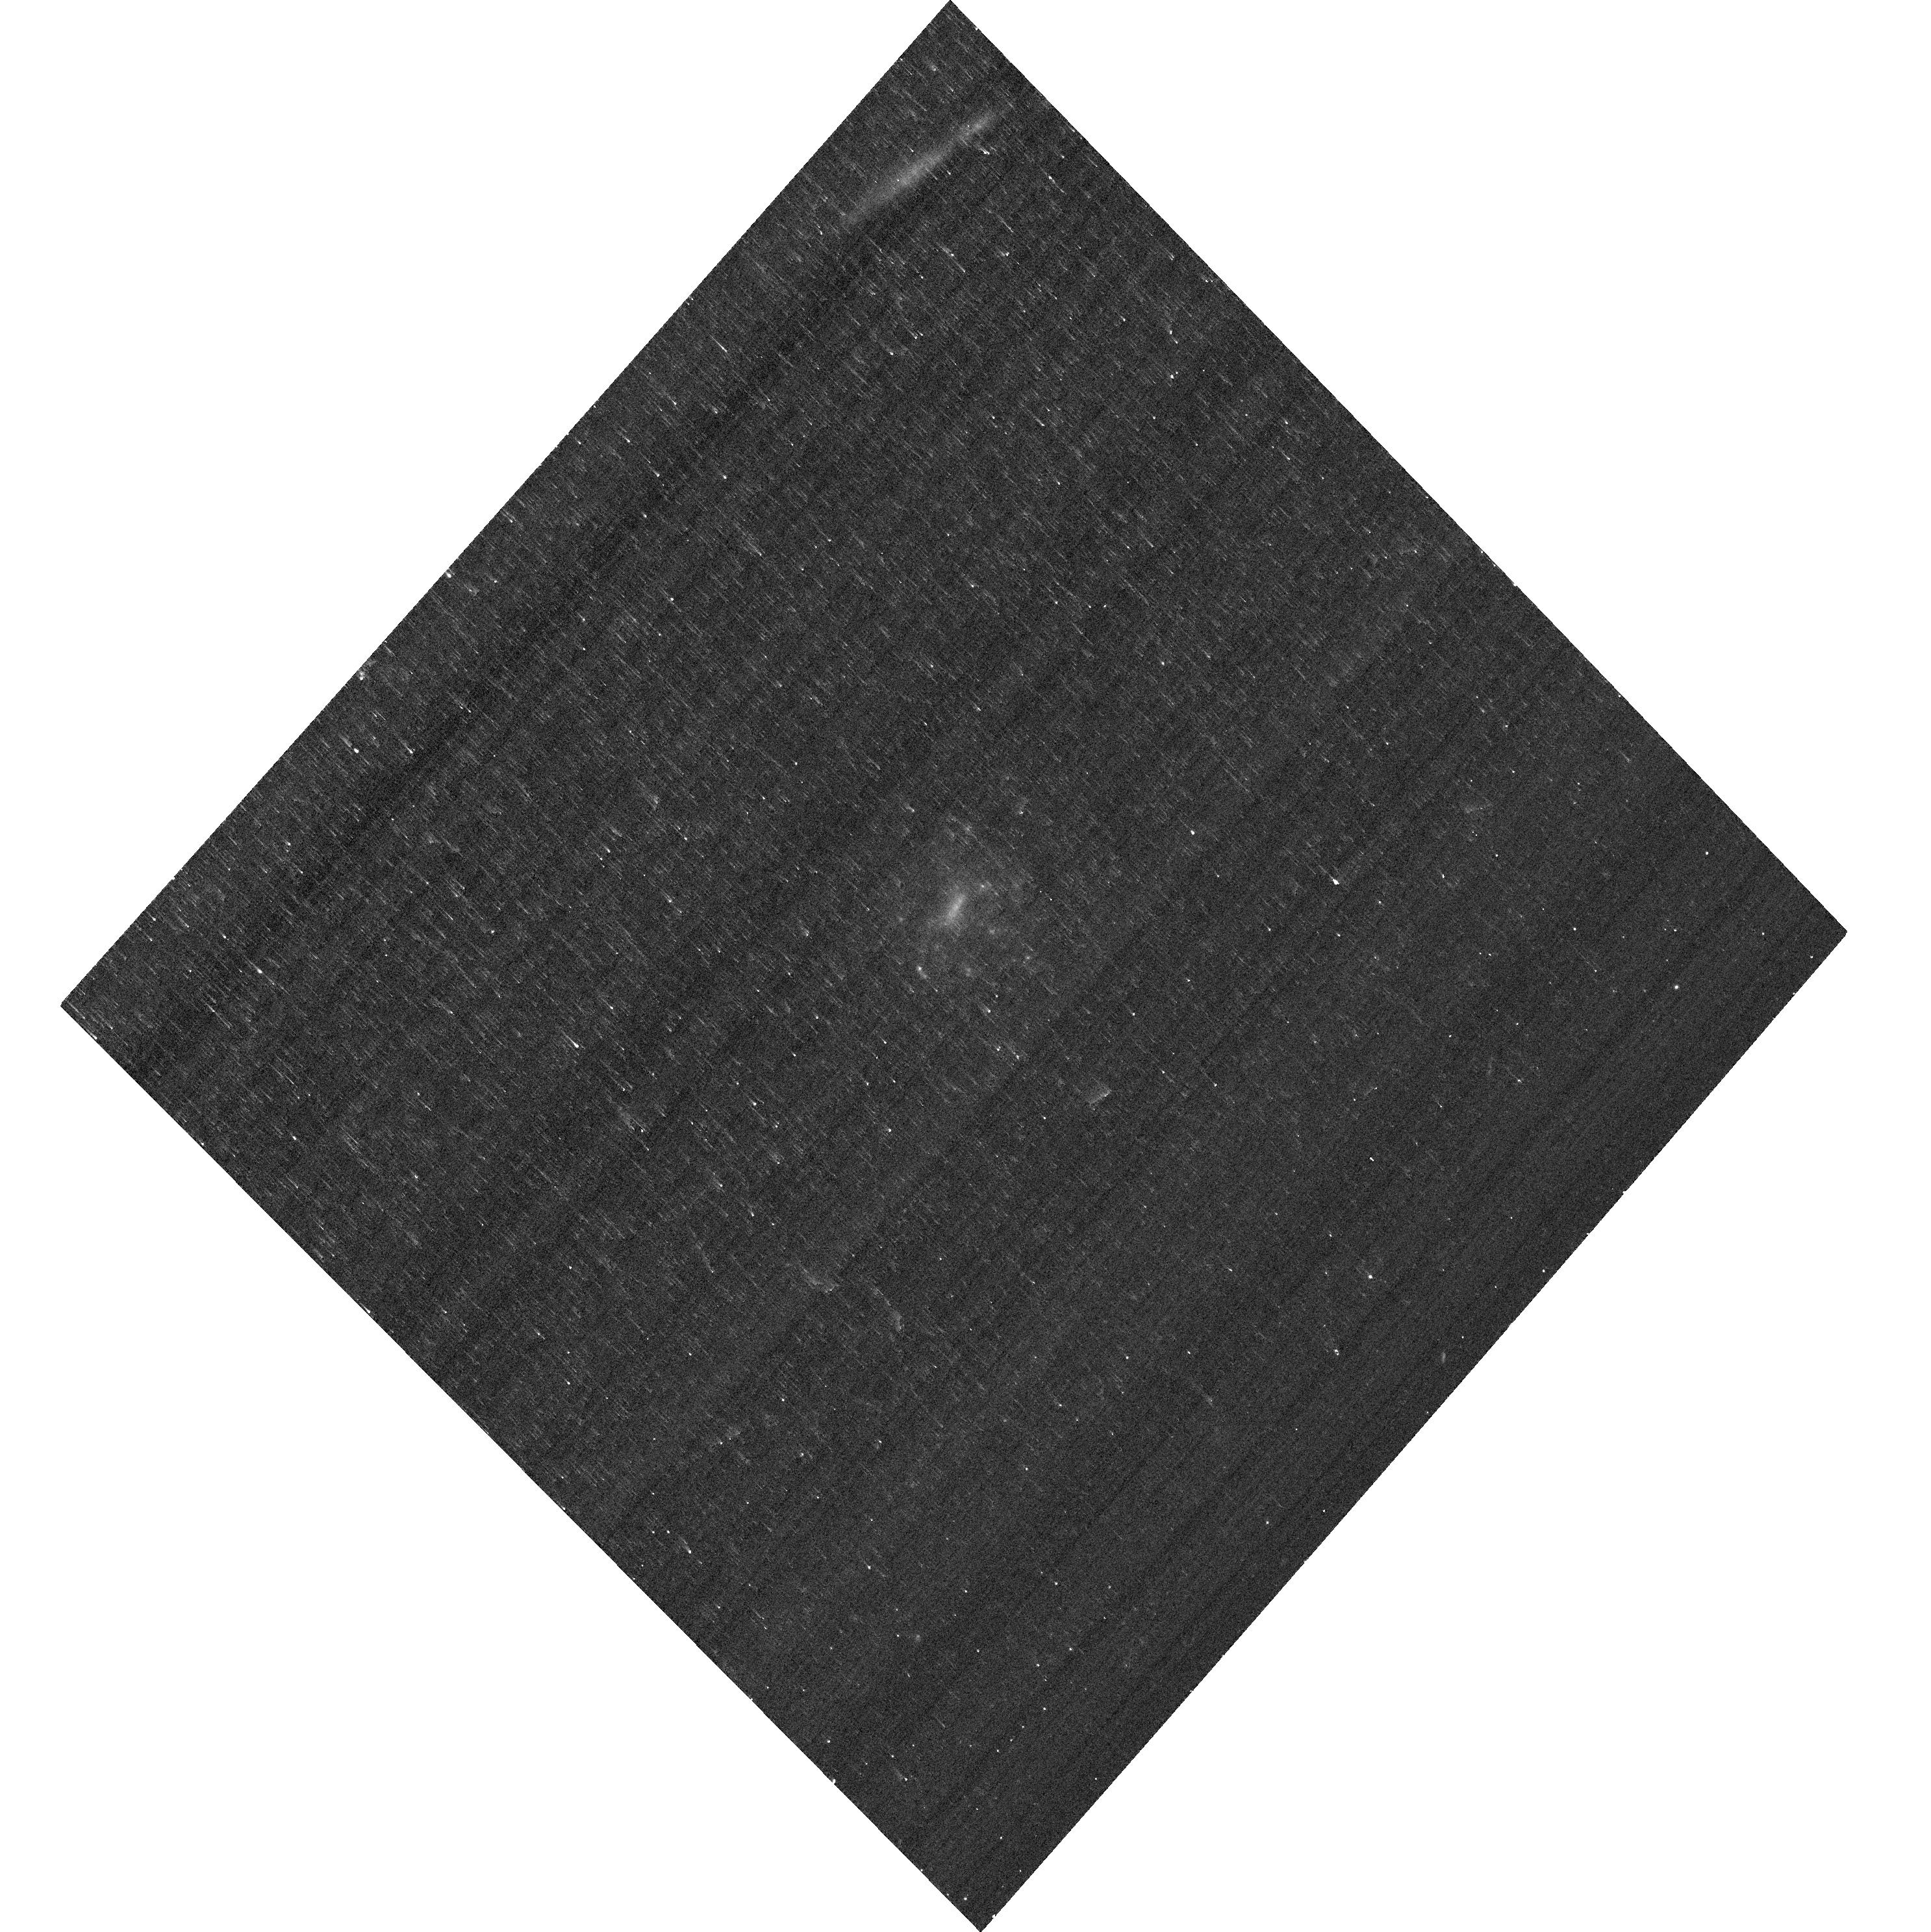
Target: VLNT-012-J001917-000416
Instrument: ACS/WFC
Filter: F435W
Exposure: 6 min
Observation ID: hst_17309_9a_acs_wfc_f435w_jf509a

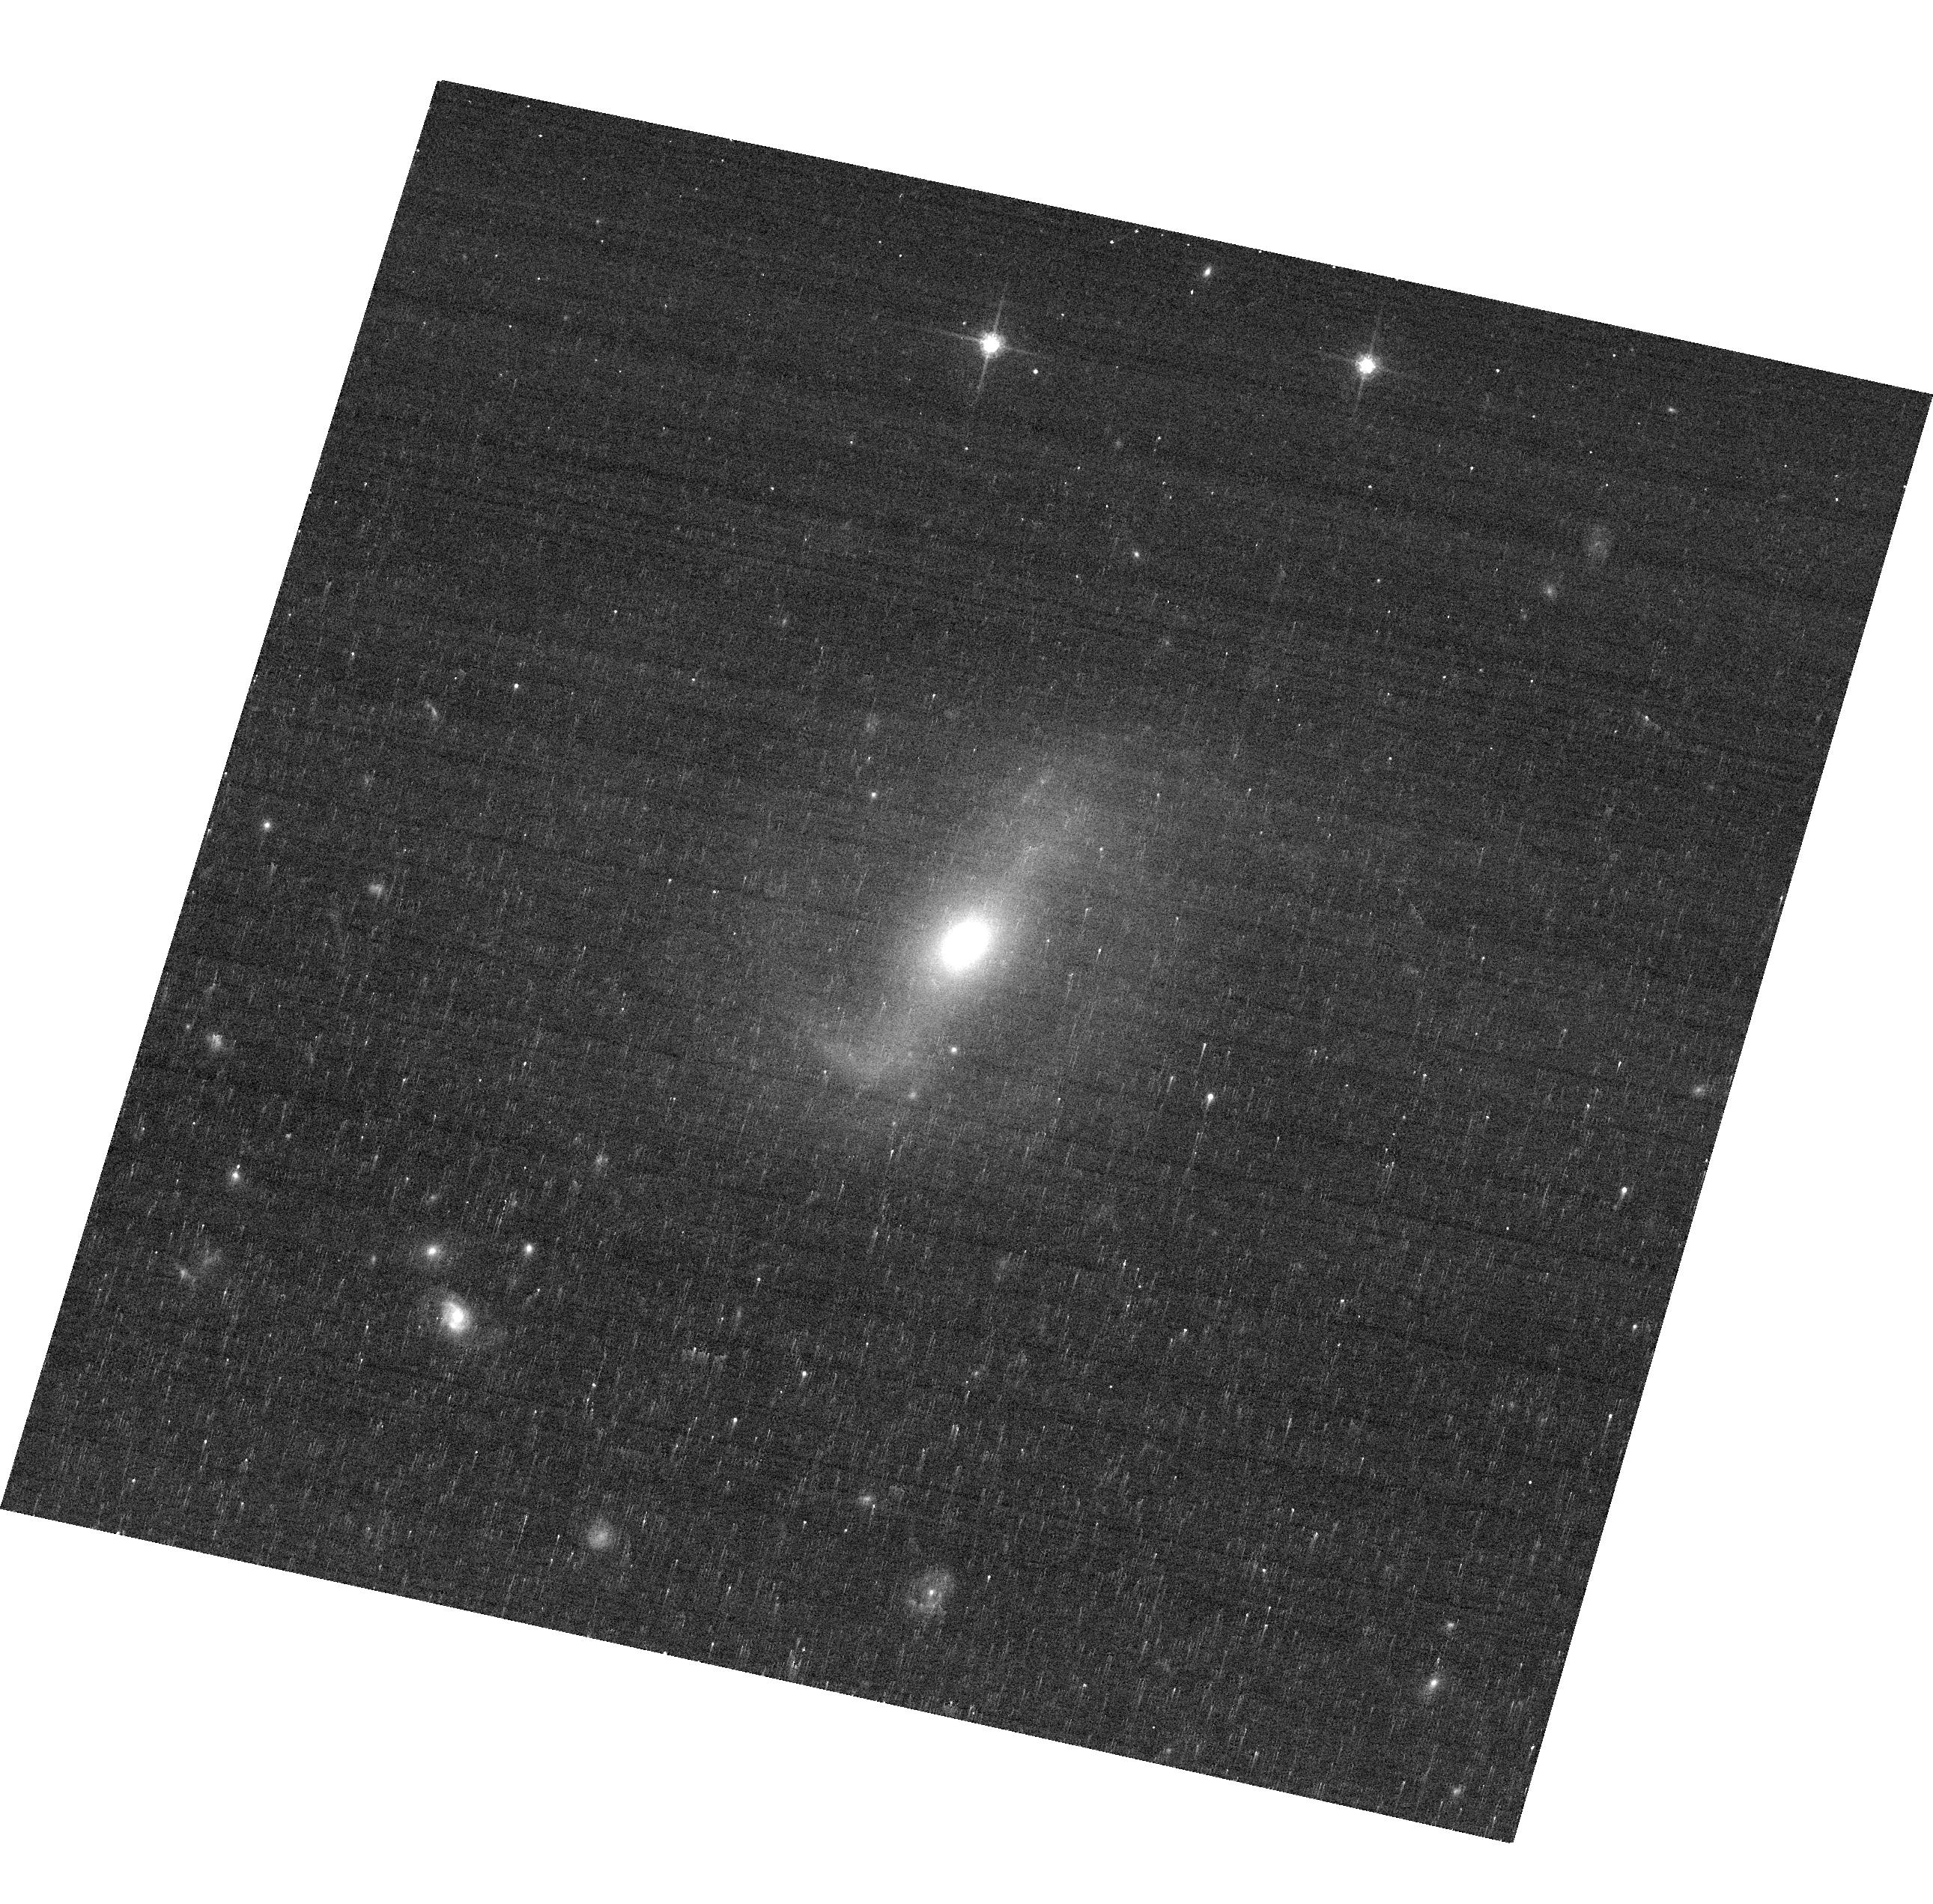
Target: VLNT-030-J162254+413114
Instrument: ACS/WFC
Filter: F775W
Exposure: 6 min
Observation ID: hst_17309_9s_acs_wfc_f775w_jf509s

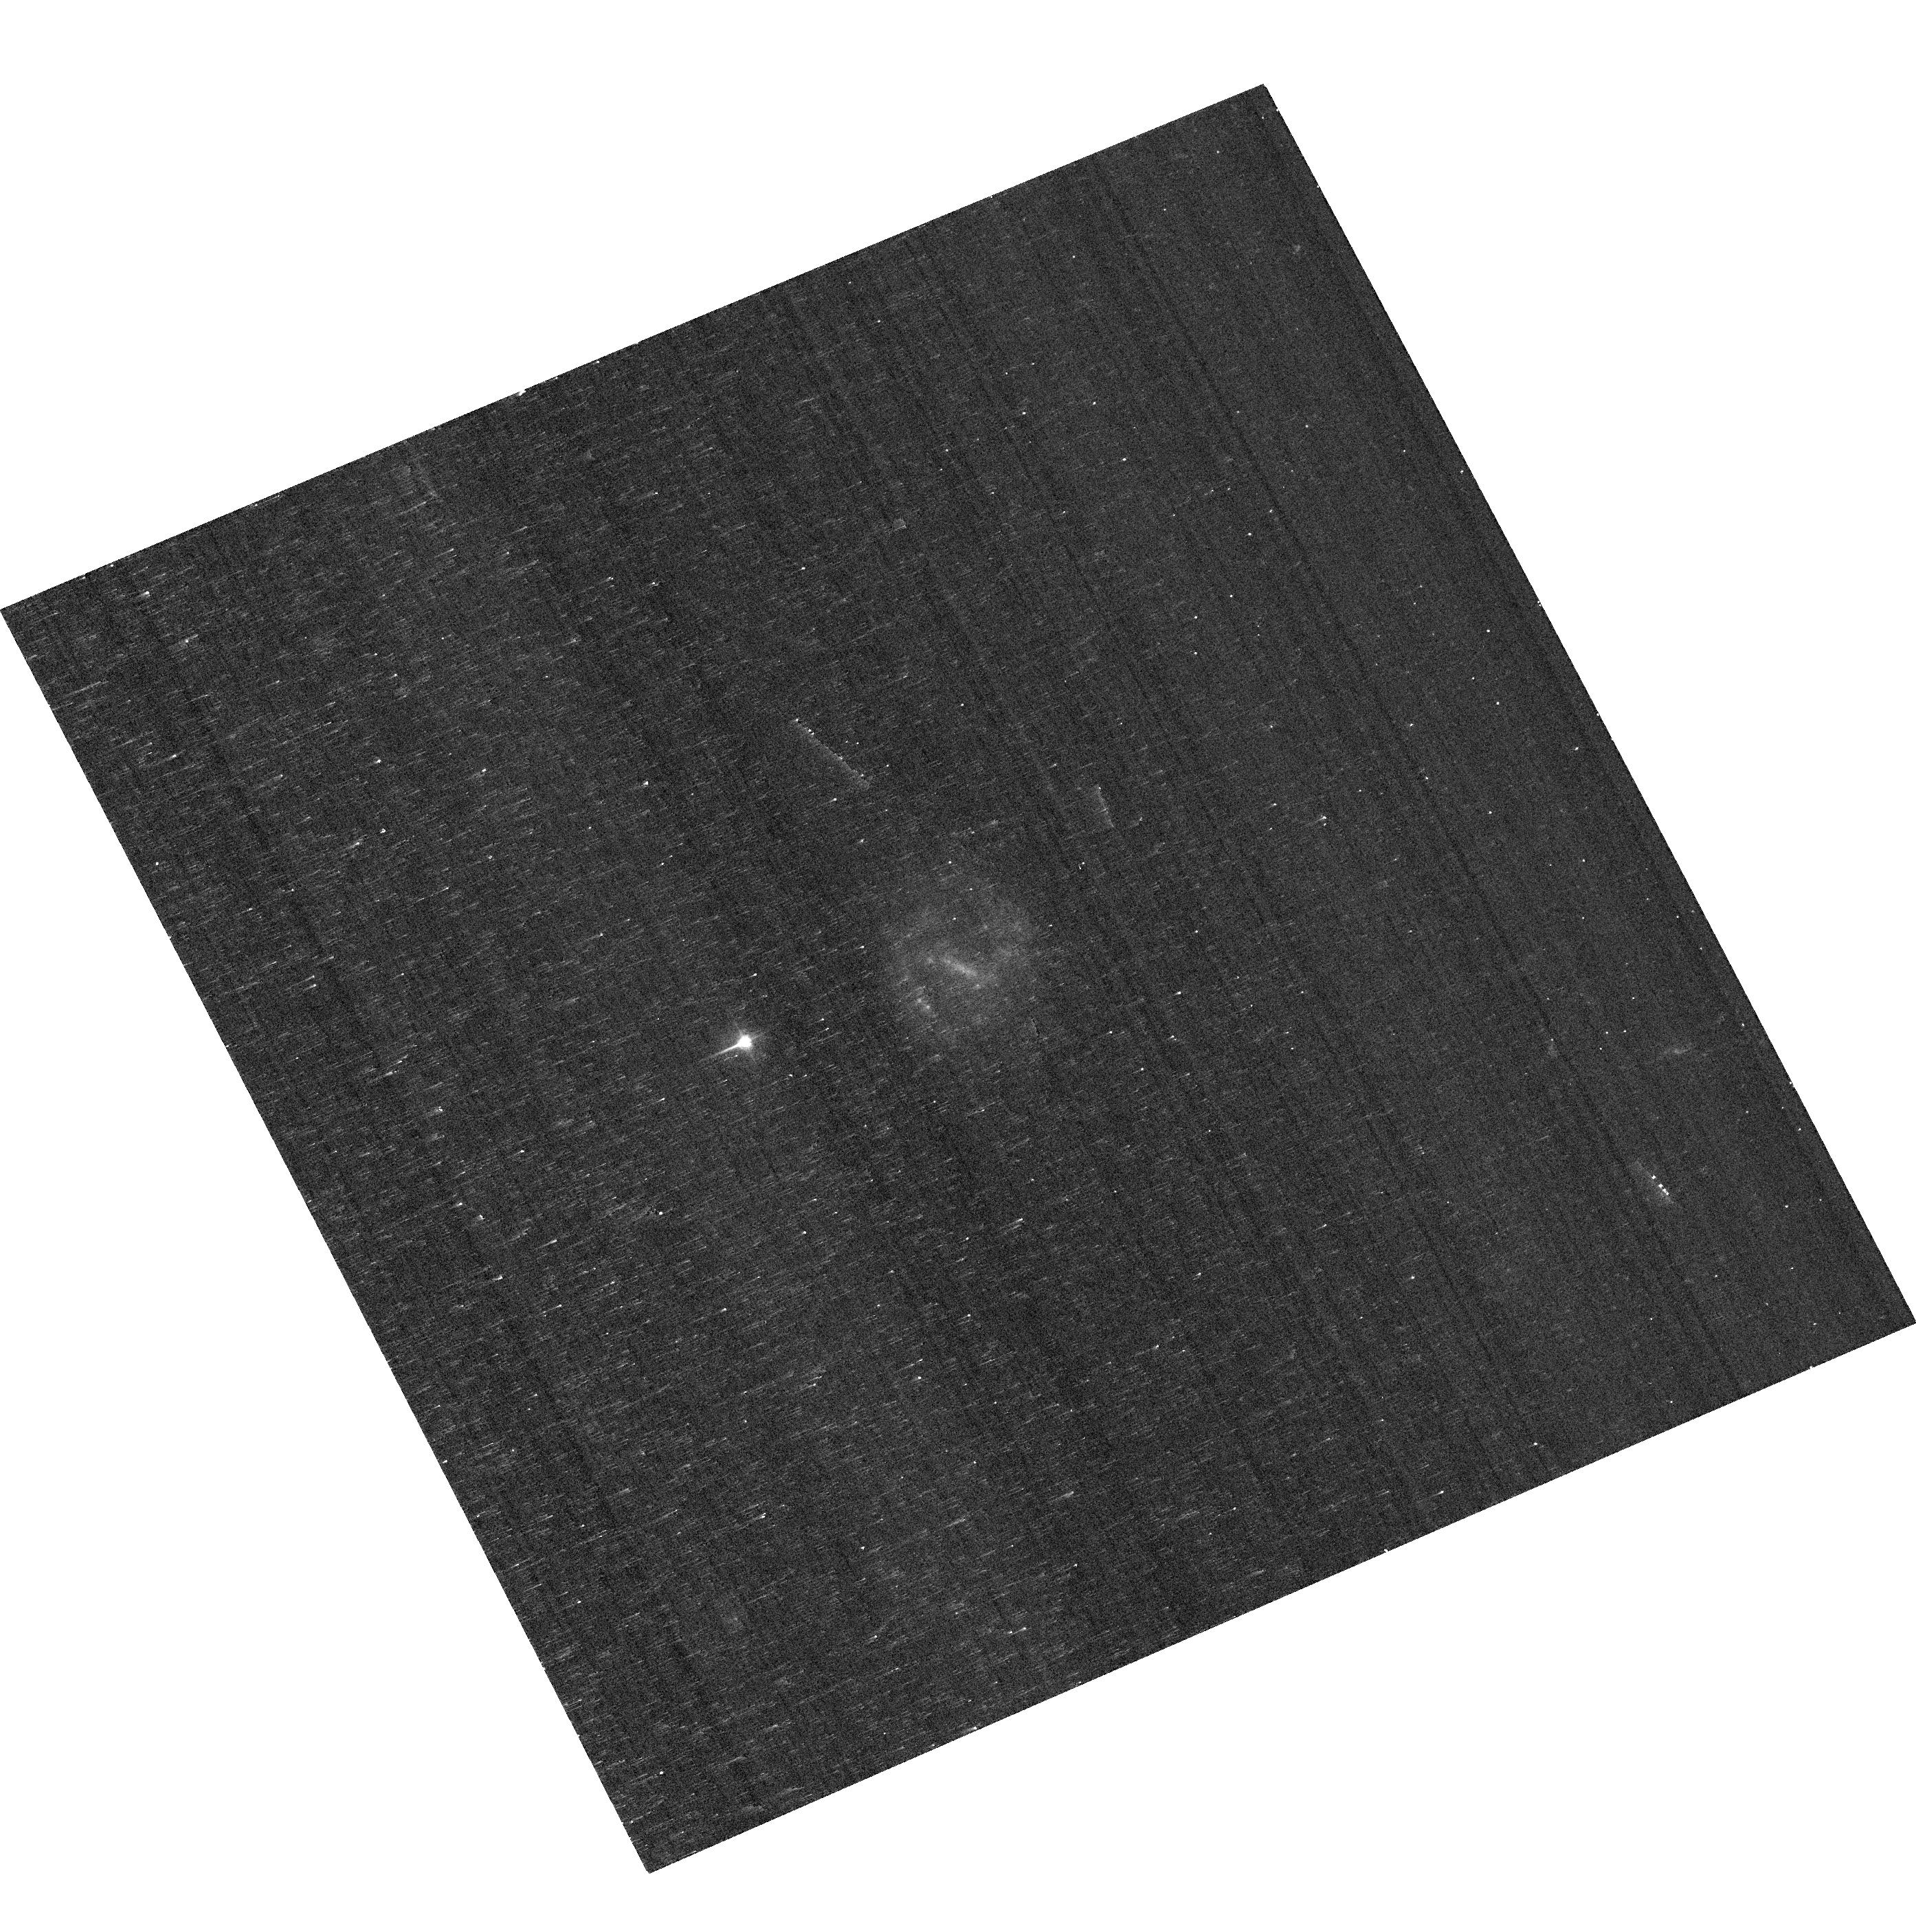
Target: MCHN-253-J074910+462743
Instrument: ACS/WFC
Filter: F435W
Exposure: 6 min
Observation ID: hst_17309_5x_acs_wfc_f435w_jf505x

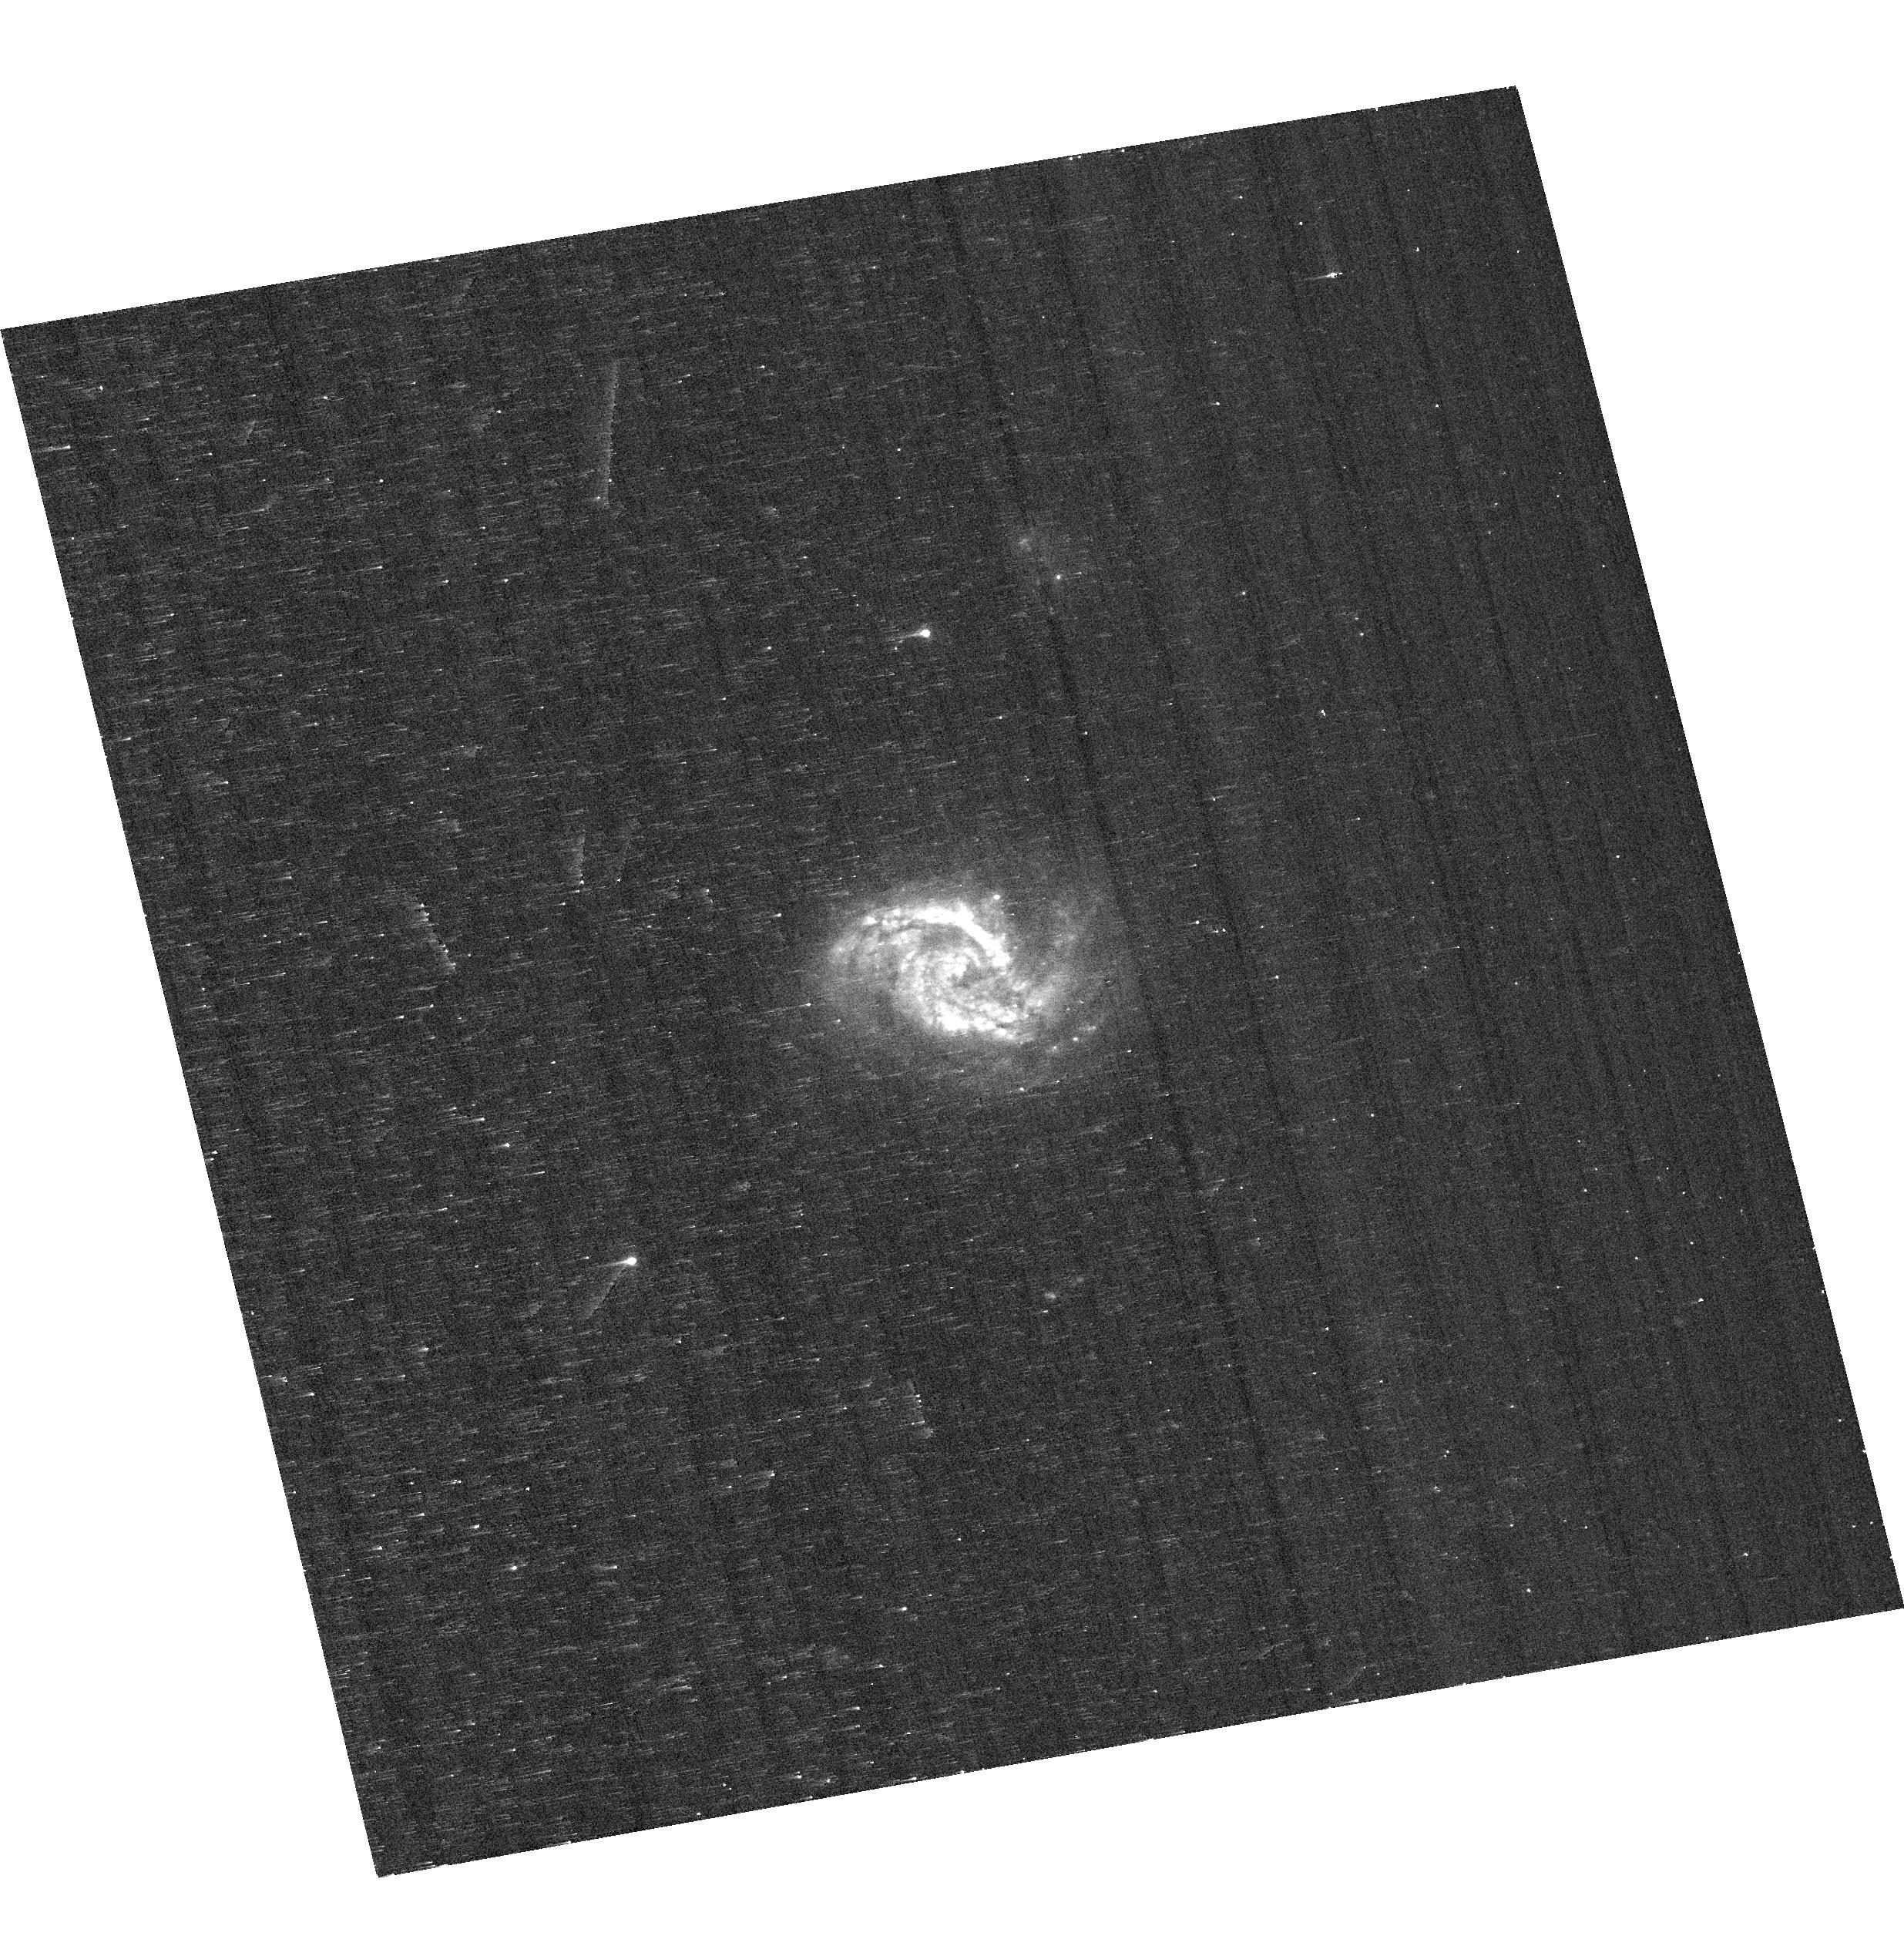
Target: MCHN-284-J075641+165512
Instrument: ACS/WFC
Filter: F435W
Exposure: 6 min
Observation ID: hst_17309_7c_acs_wfc_f435w_jf507c

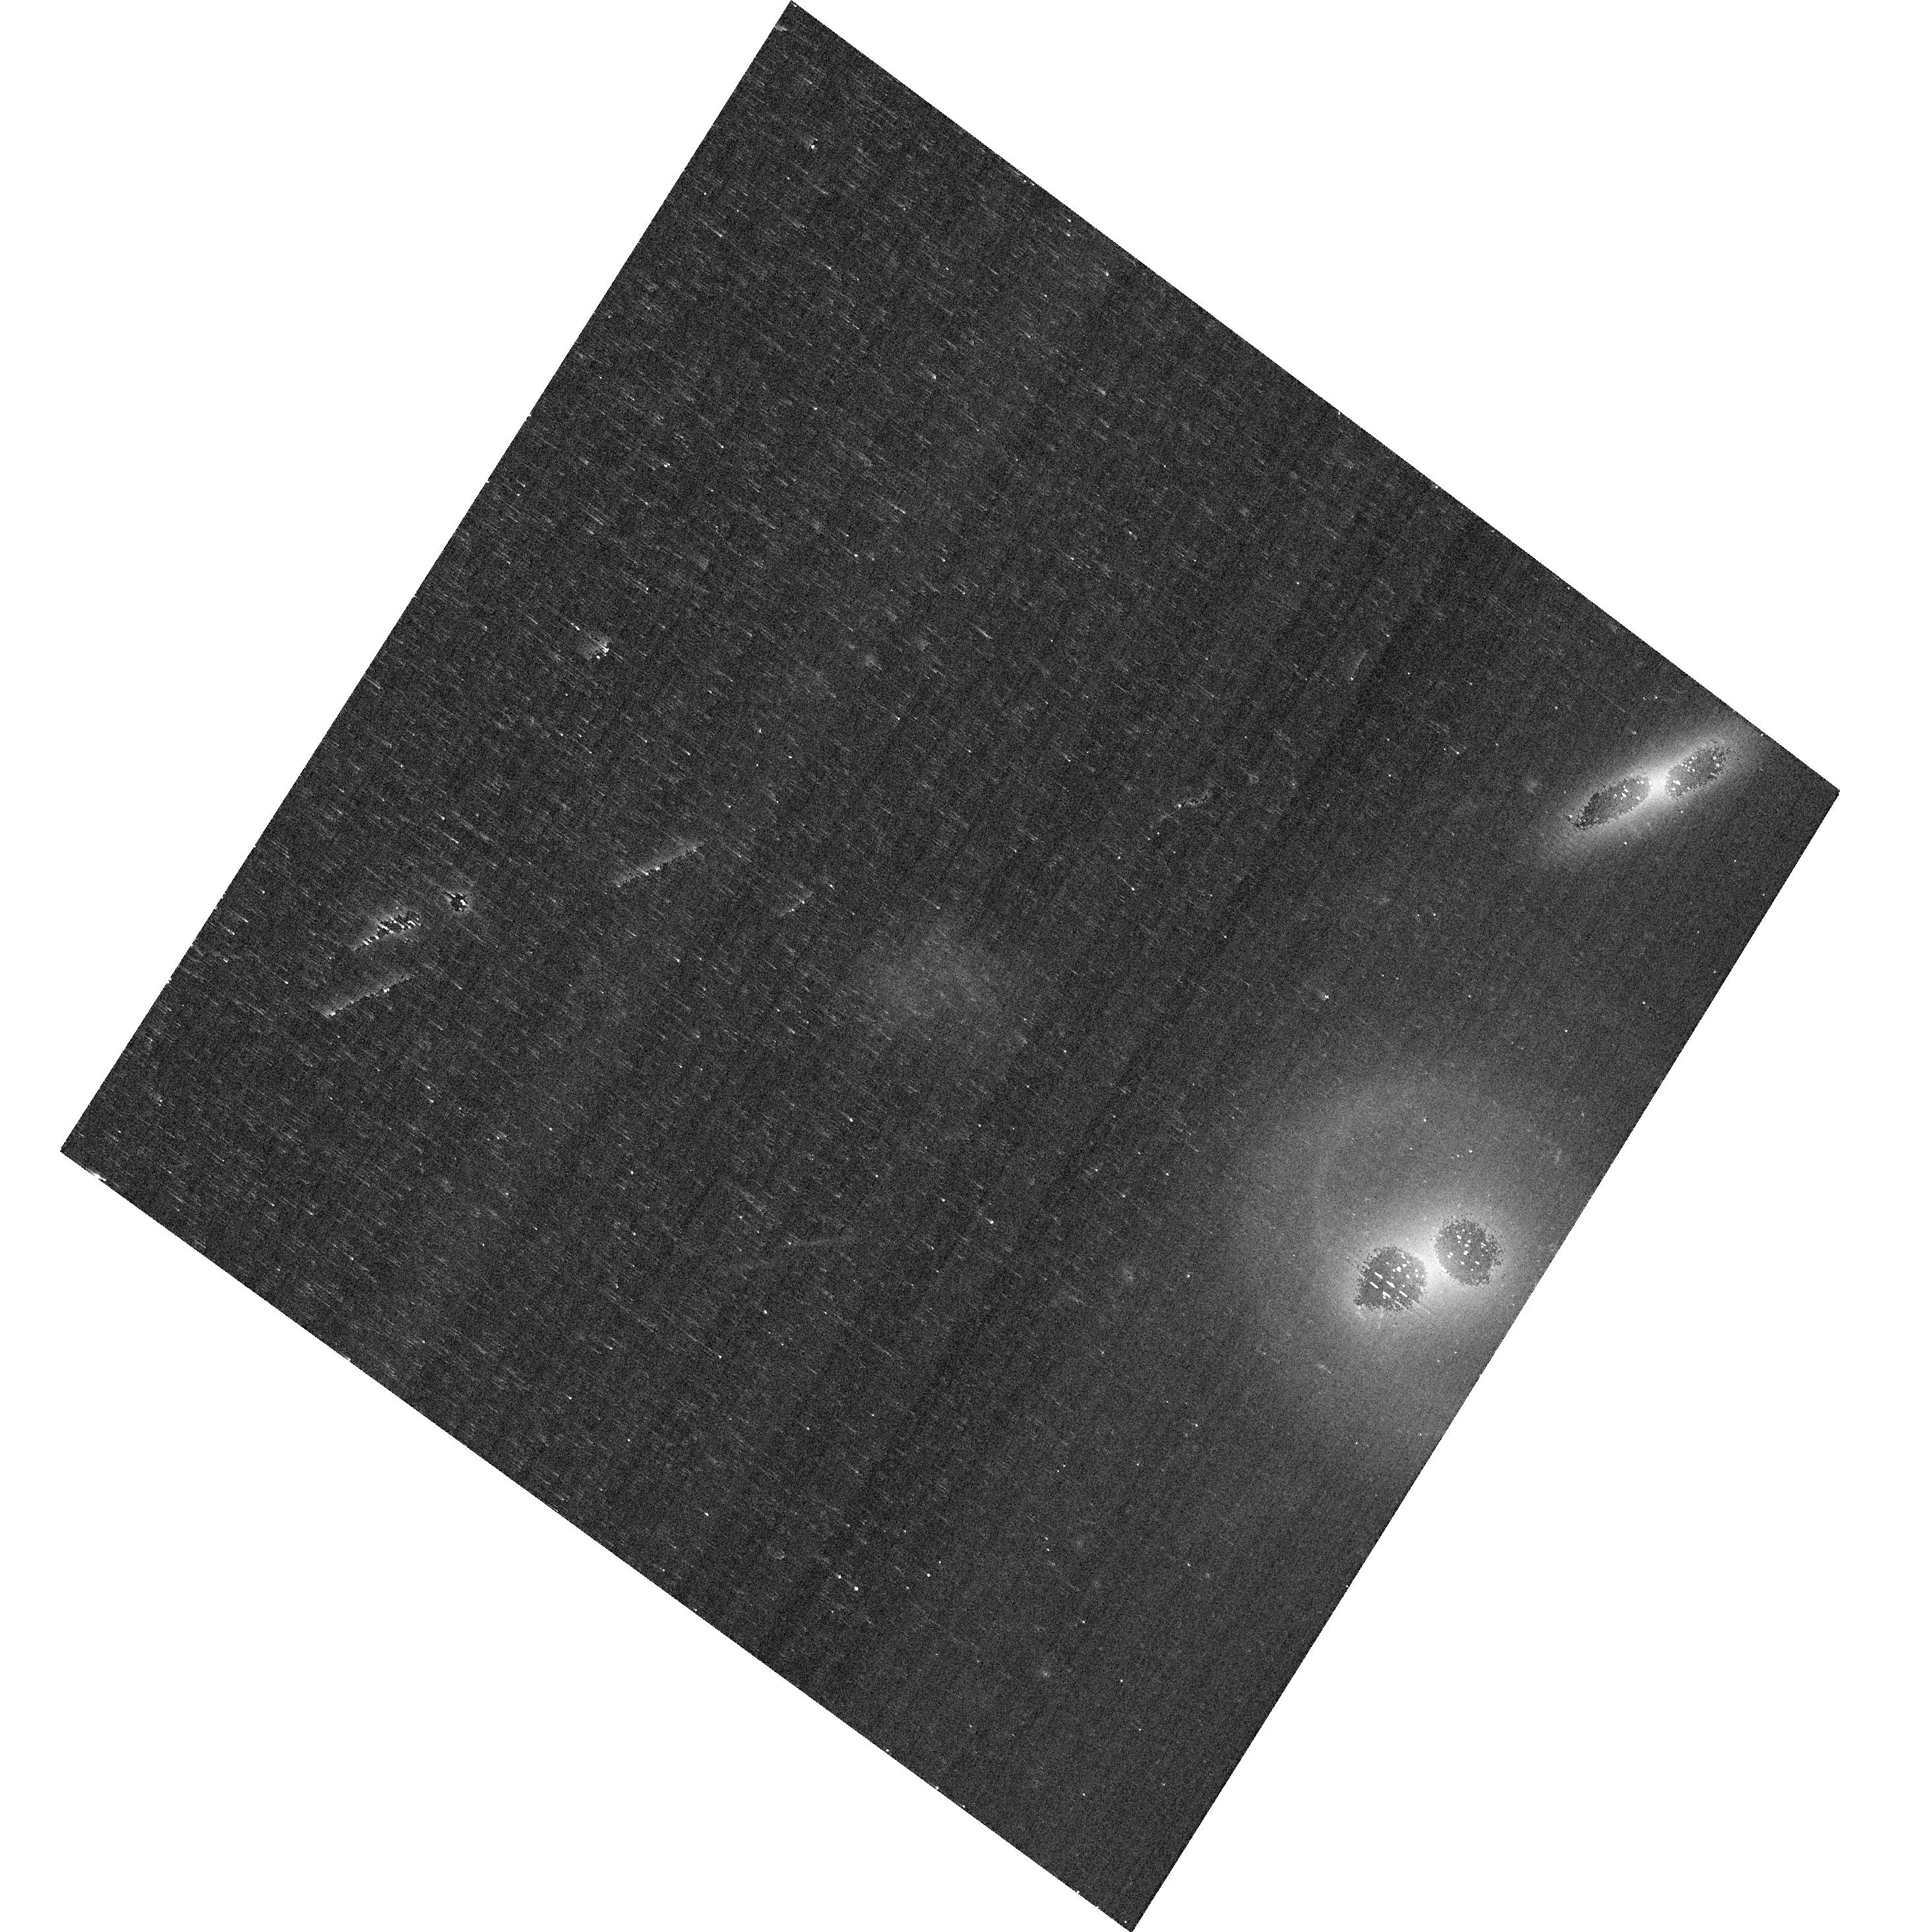
Target: VLNT-002-J000942+070511
Instrument: ACS/WFC
Filter: F775W
Exposure: 6 min
Observation ID: hst_17309_8q_acs_wfc_f775w_jf508q

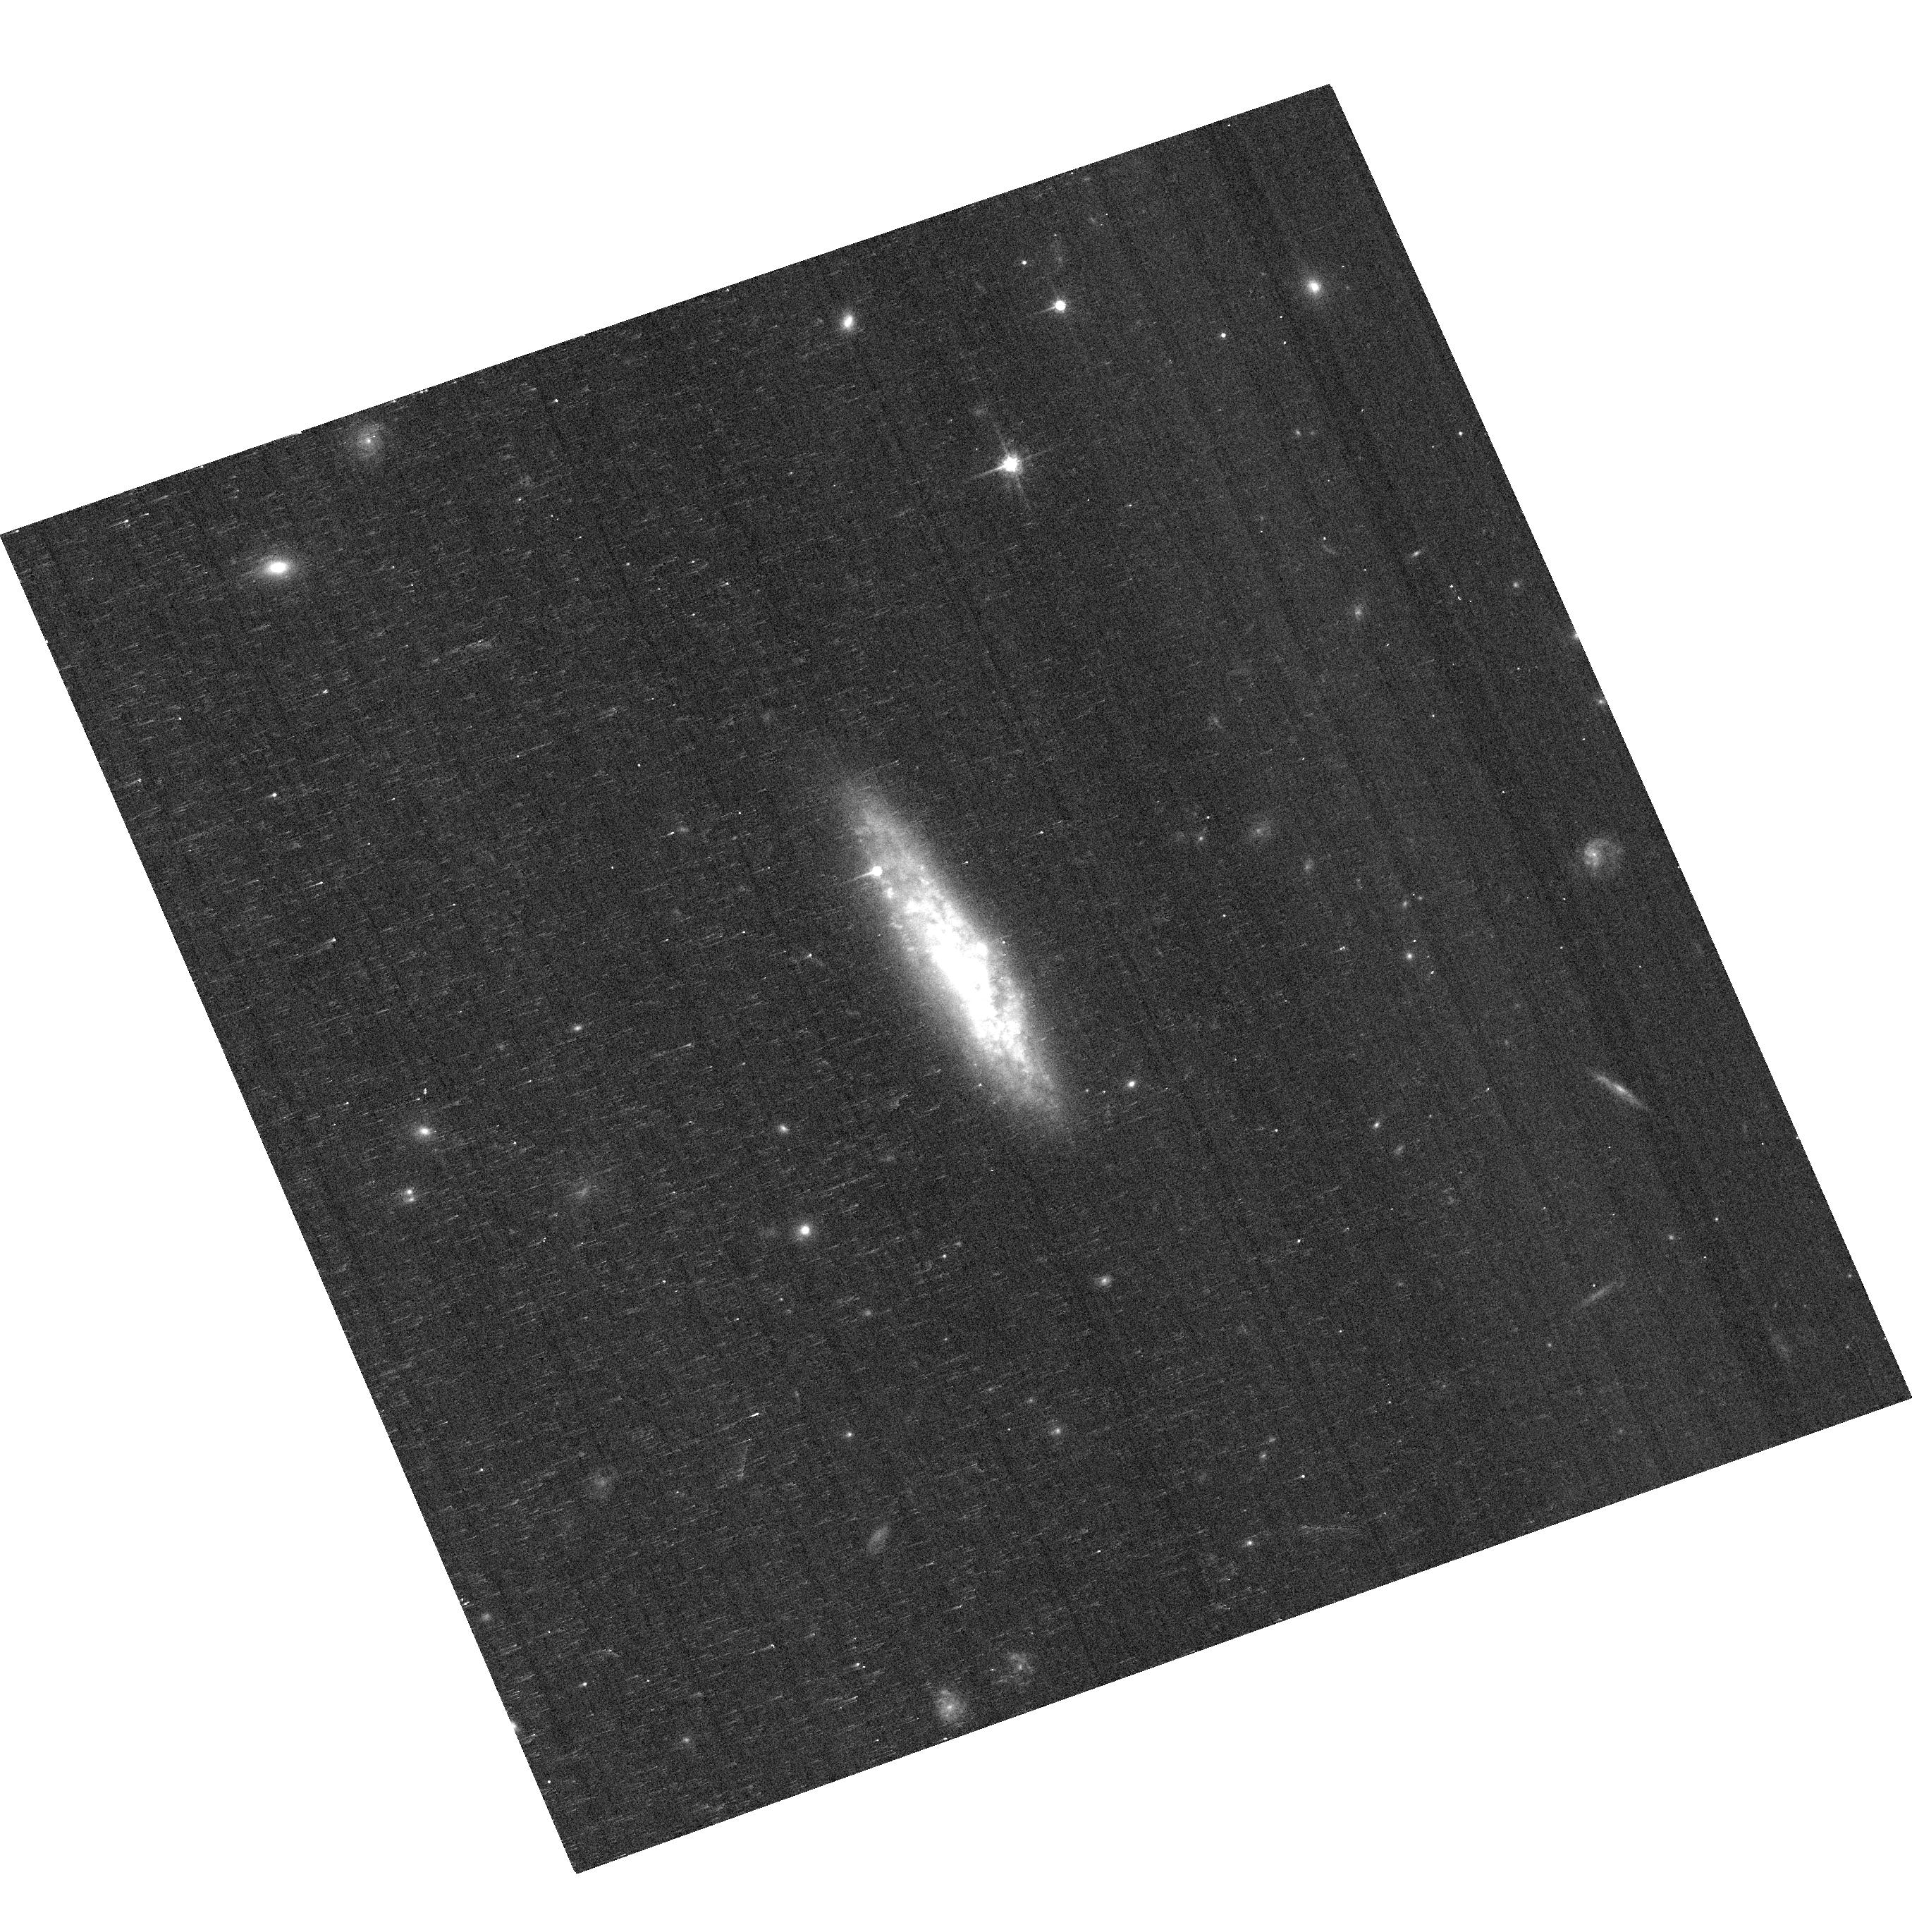
Target: MCHN-038-J105017+033045
Instrument: ACS/WFC
Filter: F775W
Exposure: 6 min
Observation ID: hst_17309_38_acs_wfc_f775w_jf5038

Resolved imaging survey of the analogs of high-z massive, star-forming clumps (PI: Mehta, Vihang)

The presence of giant, star-forming clumps has been well-established in observations of z>1 star-forming galaxies. The fundamental physical processes governing the formation and time evolution of these clumps is still unclear, as is their role in the growth and evolution of the host galaxy. In order to understand the underlying physics, we need to accurately measure clump physical properties for a statistically significant sample of clumps. Unresolved clump studies have been shown to systematically and significantly overestimate the clump physical properties. To avoid this bias, it is imperative to resolve the clumps, which requires sub-100 pc resolution imaging, only possible at z<0.06 with the help of HST. We propose a program to obtain HST/ACS imaging of clumpy galaxies selected from SDSS (0.02<z<0.06) with the combined help of machine learning and citizen scientists. This survey will produce the largest-to-date sample of resolved clumps that are analogous to those found in high-redshift star-forming galaxies. These observations will allow us to measure the resolved clumps' physical properties as well as the clump luminosity and mass functions and the results will be compared against expectations from theoretical models to distinguish between competing theories for clump formation and evolution and their role in galaxy evolution.